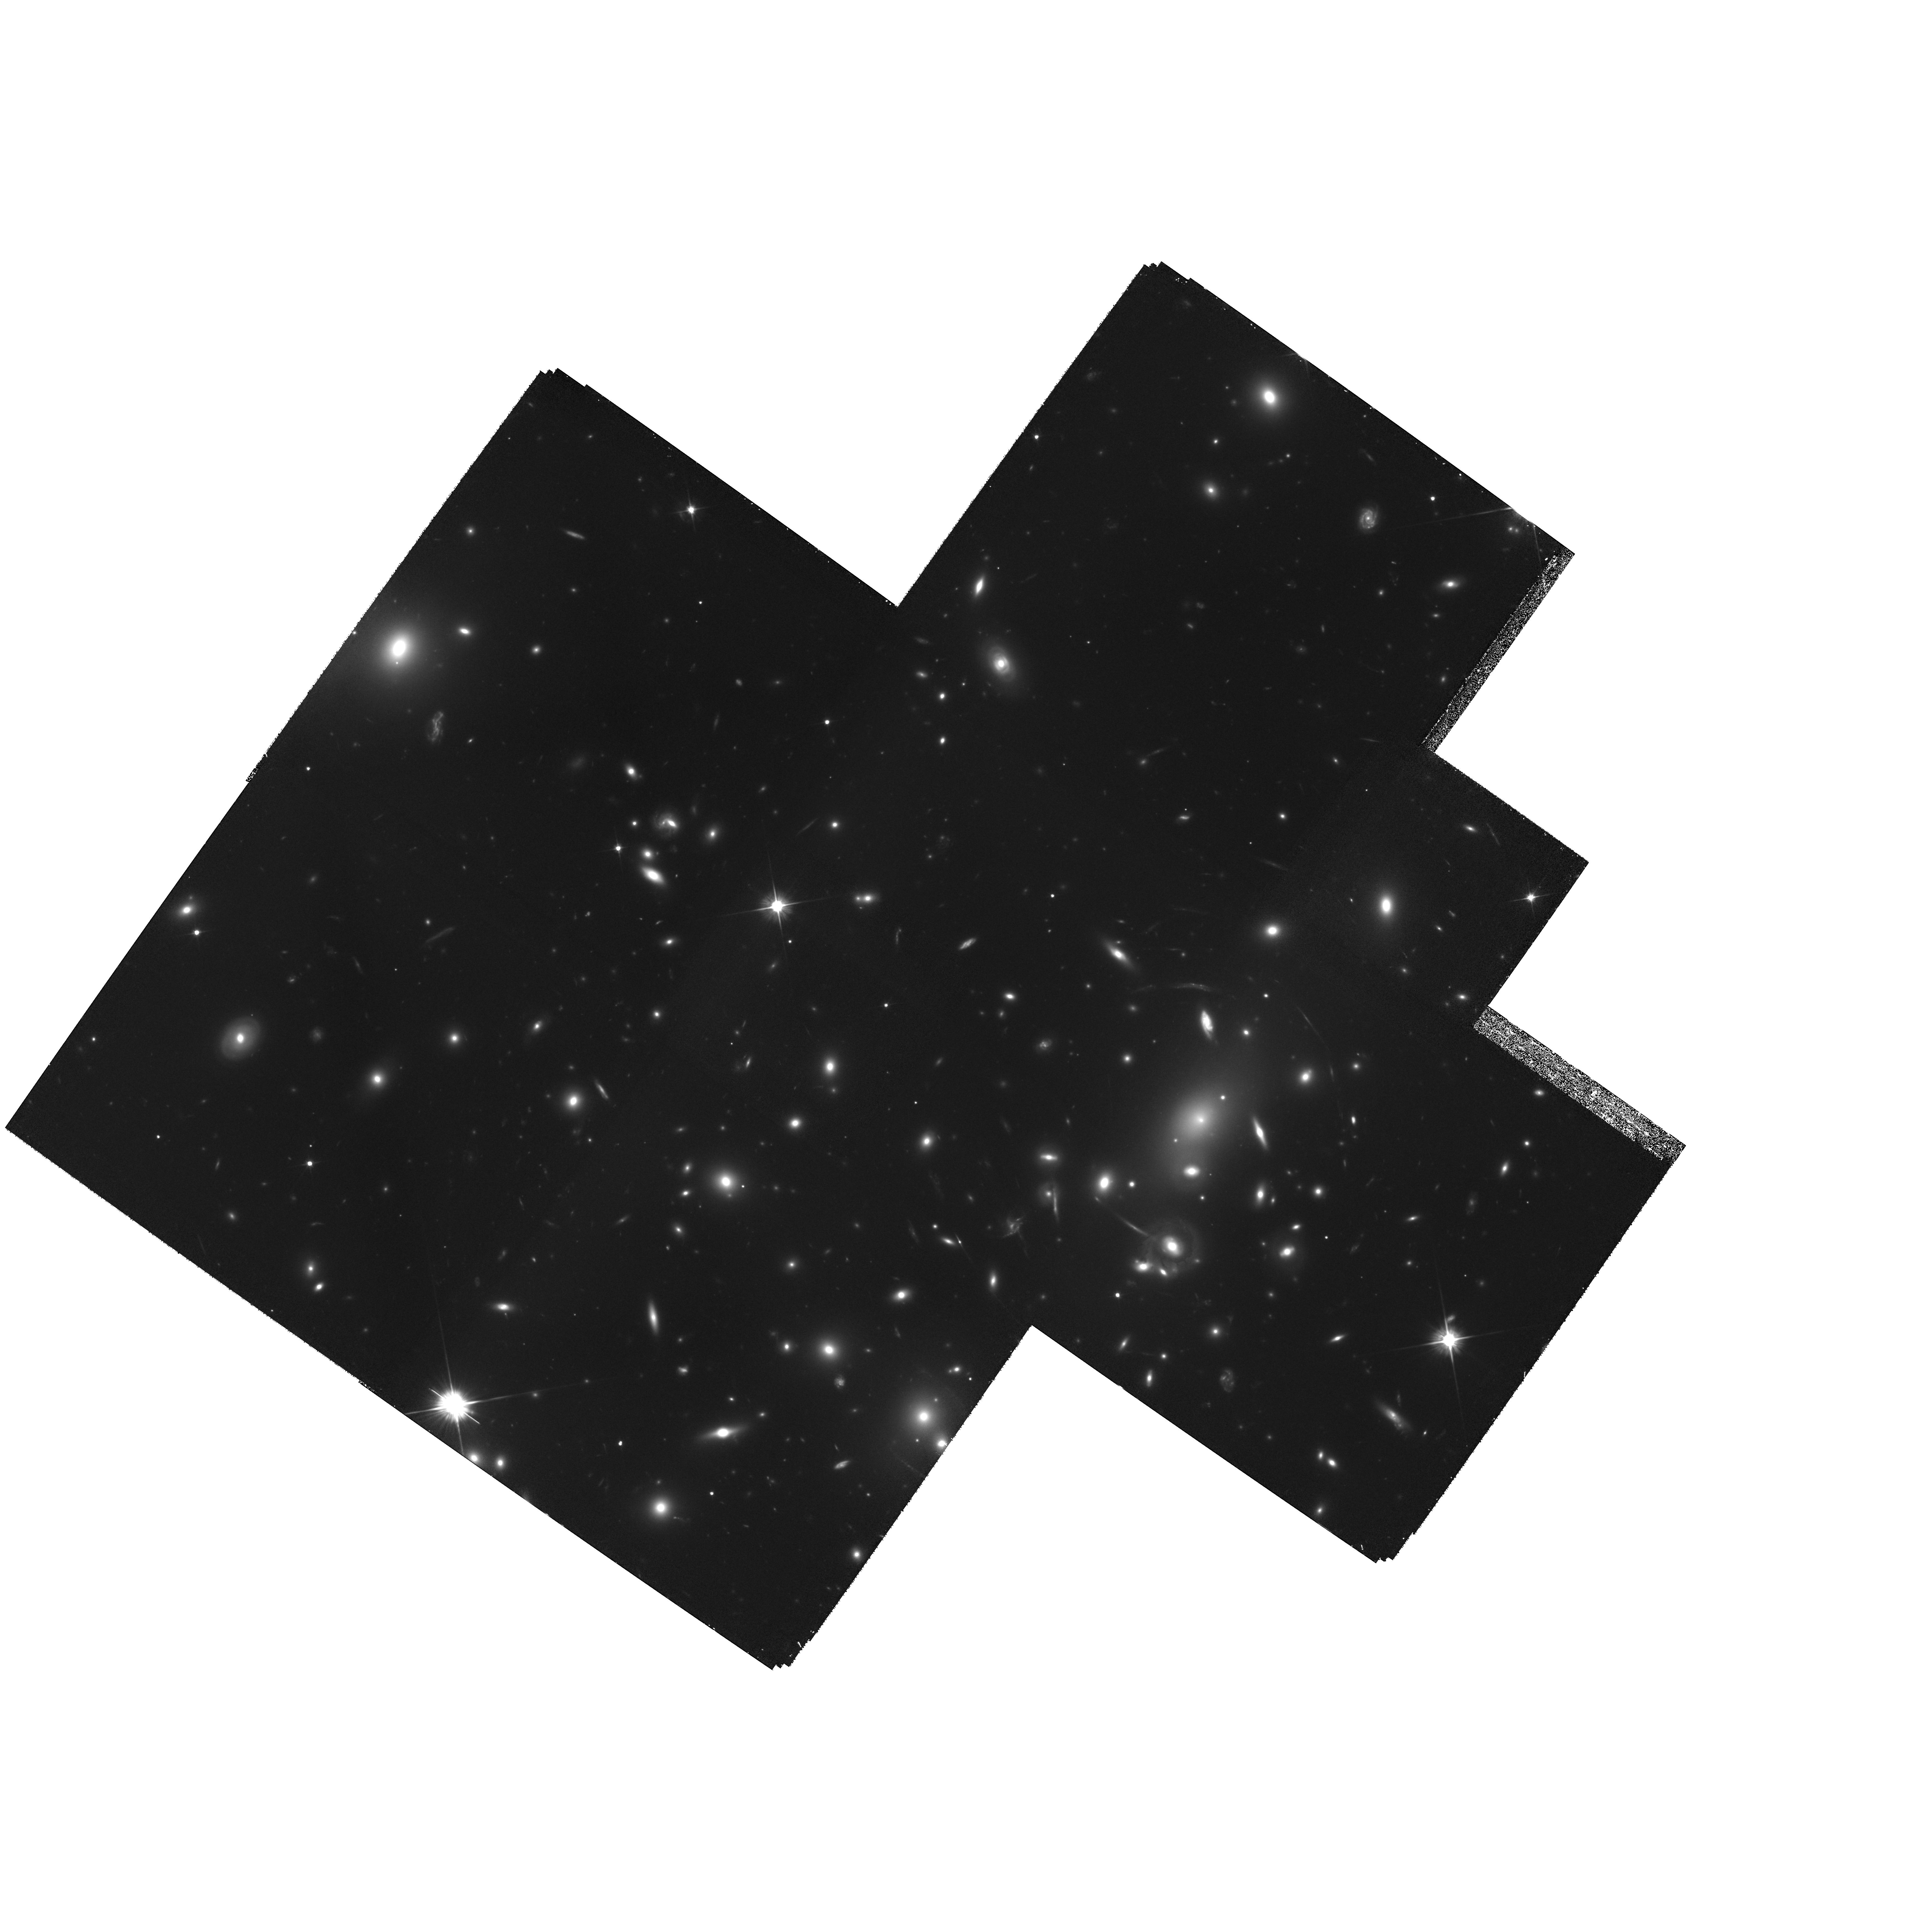
Target: MULTIPLE. Instrument: WFPC2/PC. Filter: F606W. Exposure: 4.7 h. Observation ID: hst_7343_01_wfpc2_pc_f606w_u59j01

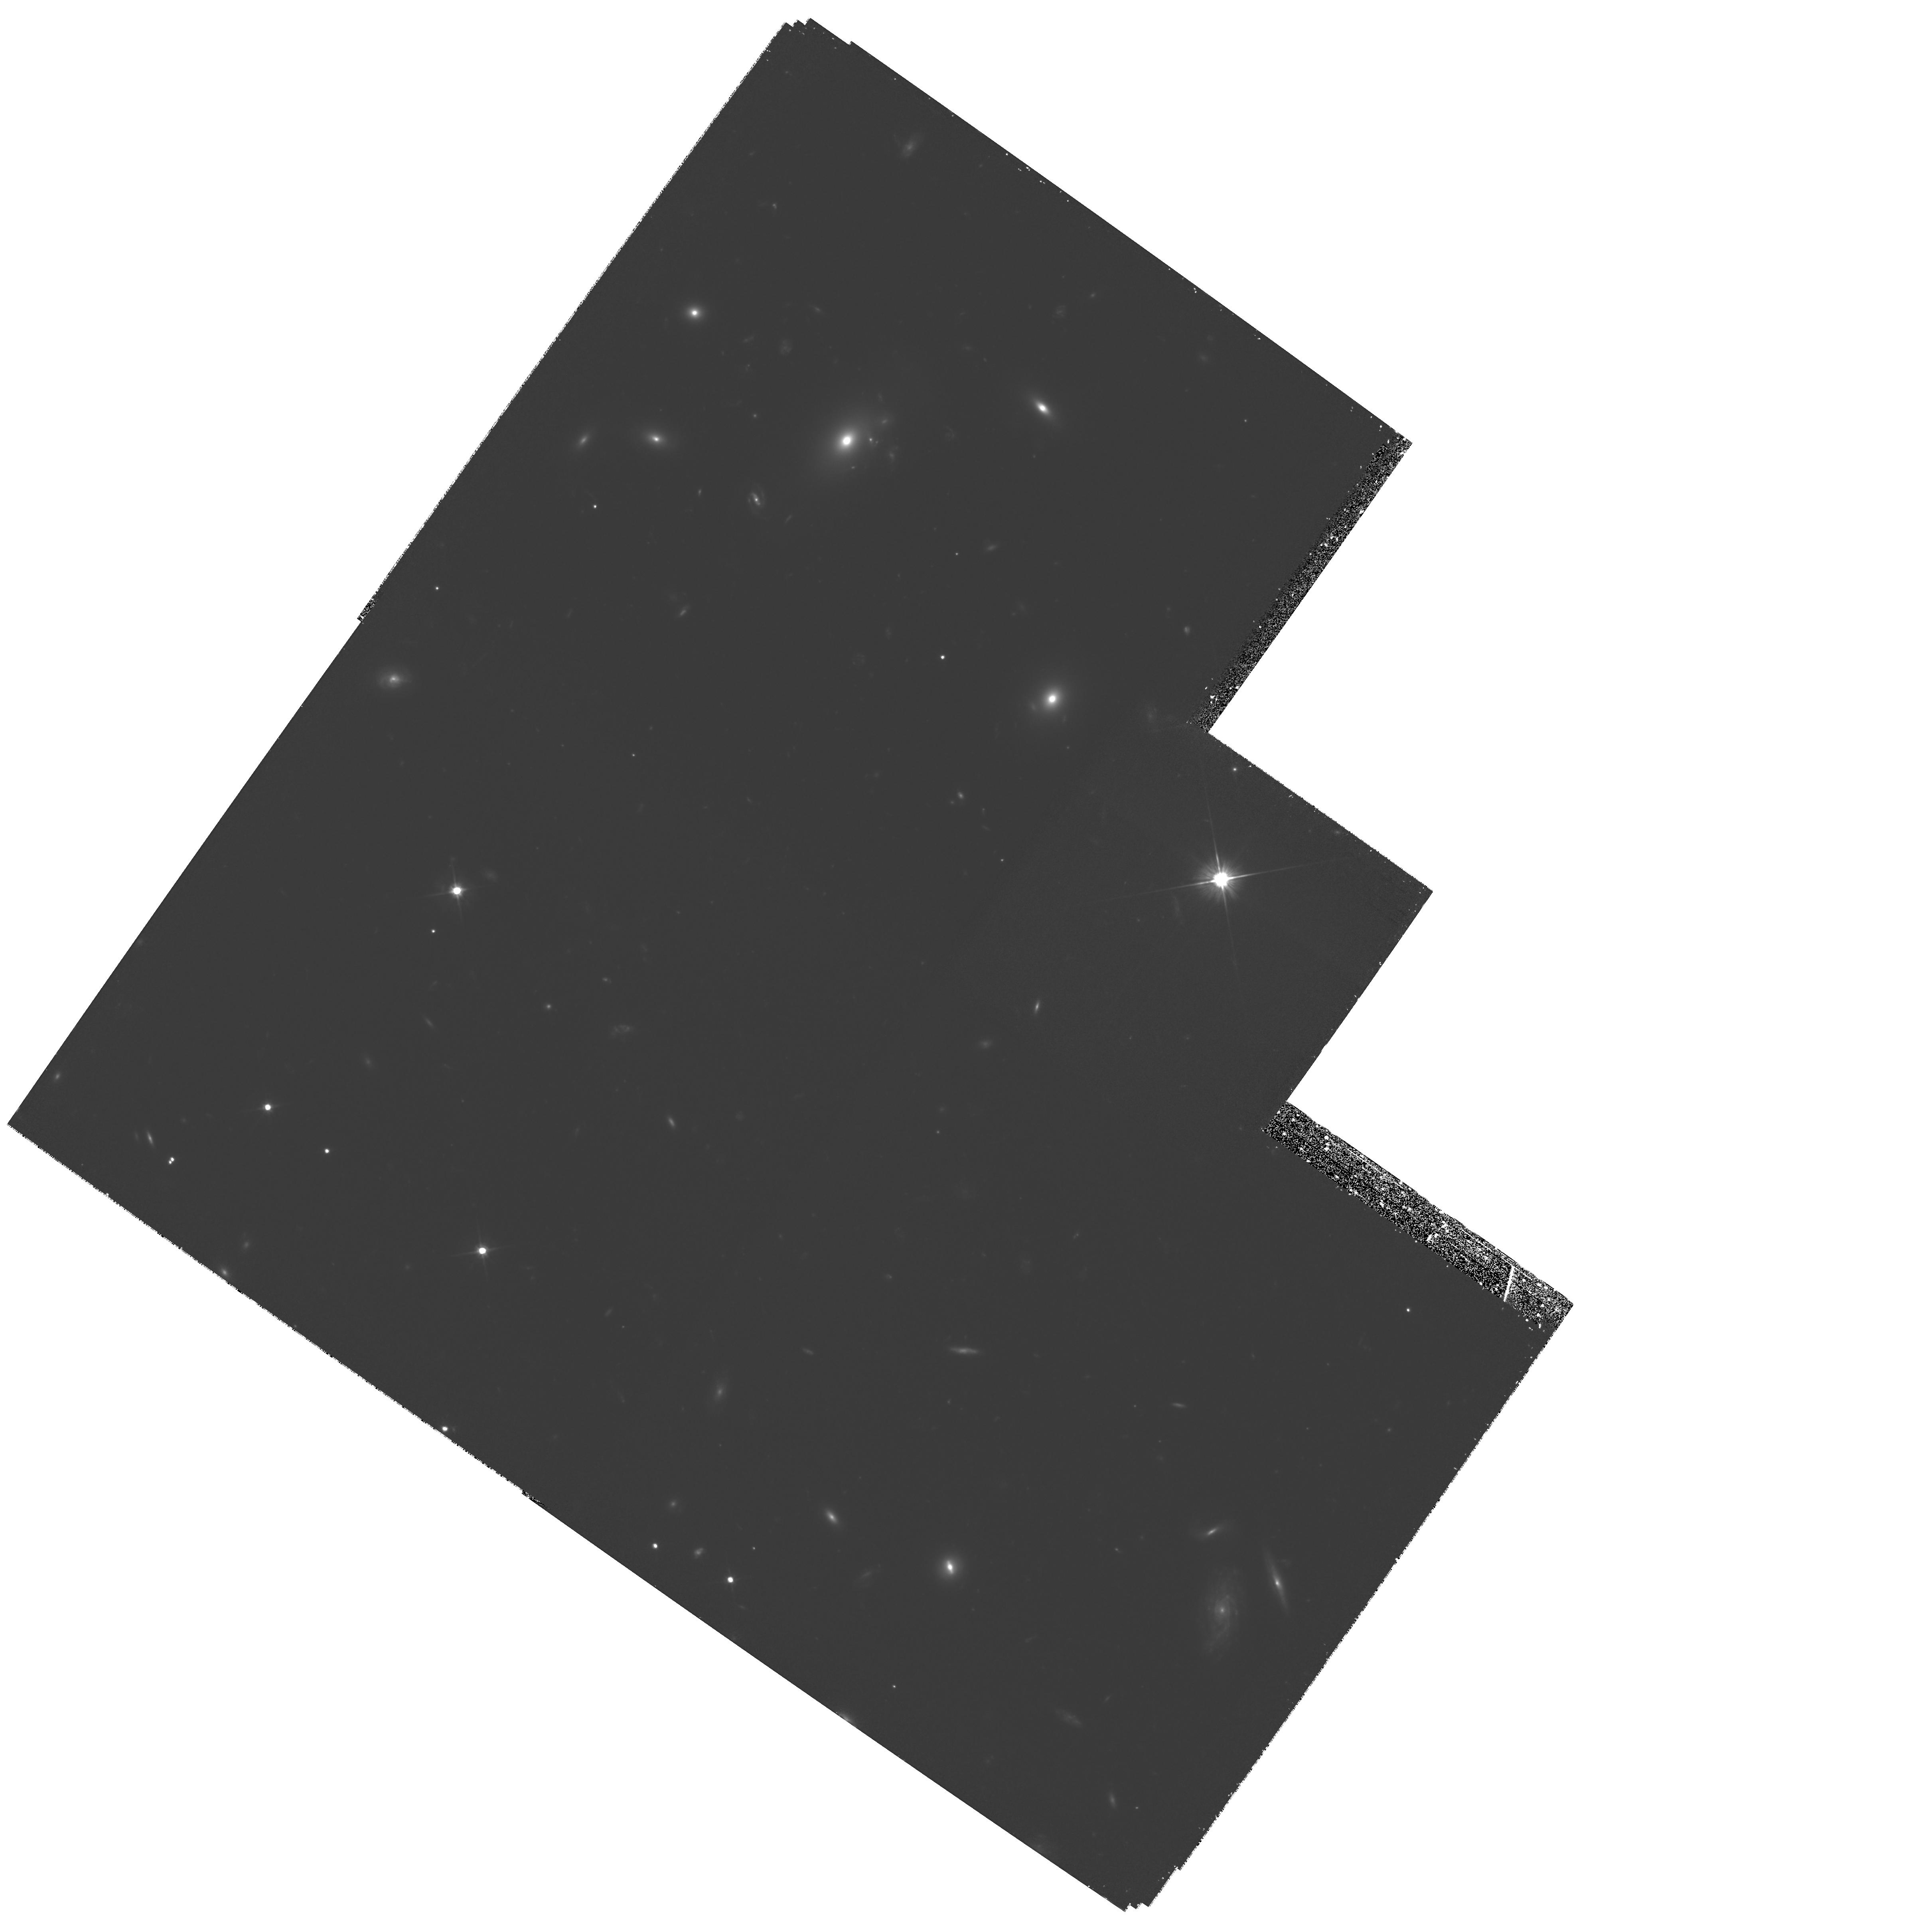
Target: ABELL2218-POS5. Instrument: WFPC2/PC. Filter: F606W. Exposure: 2.3 h. Observation ID: hst_7343_03_wfpc2_pc_f606w_u59j03

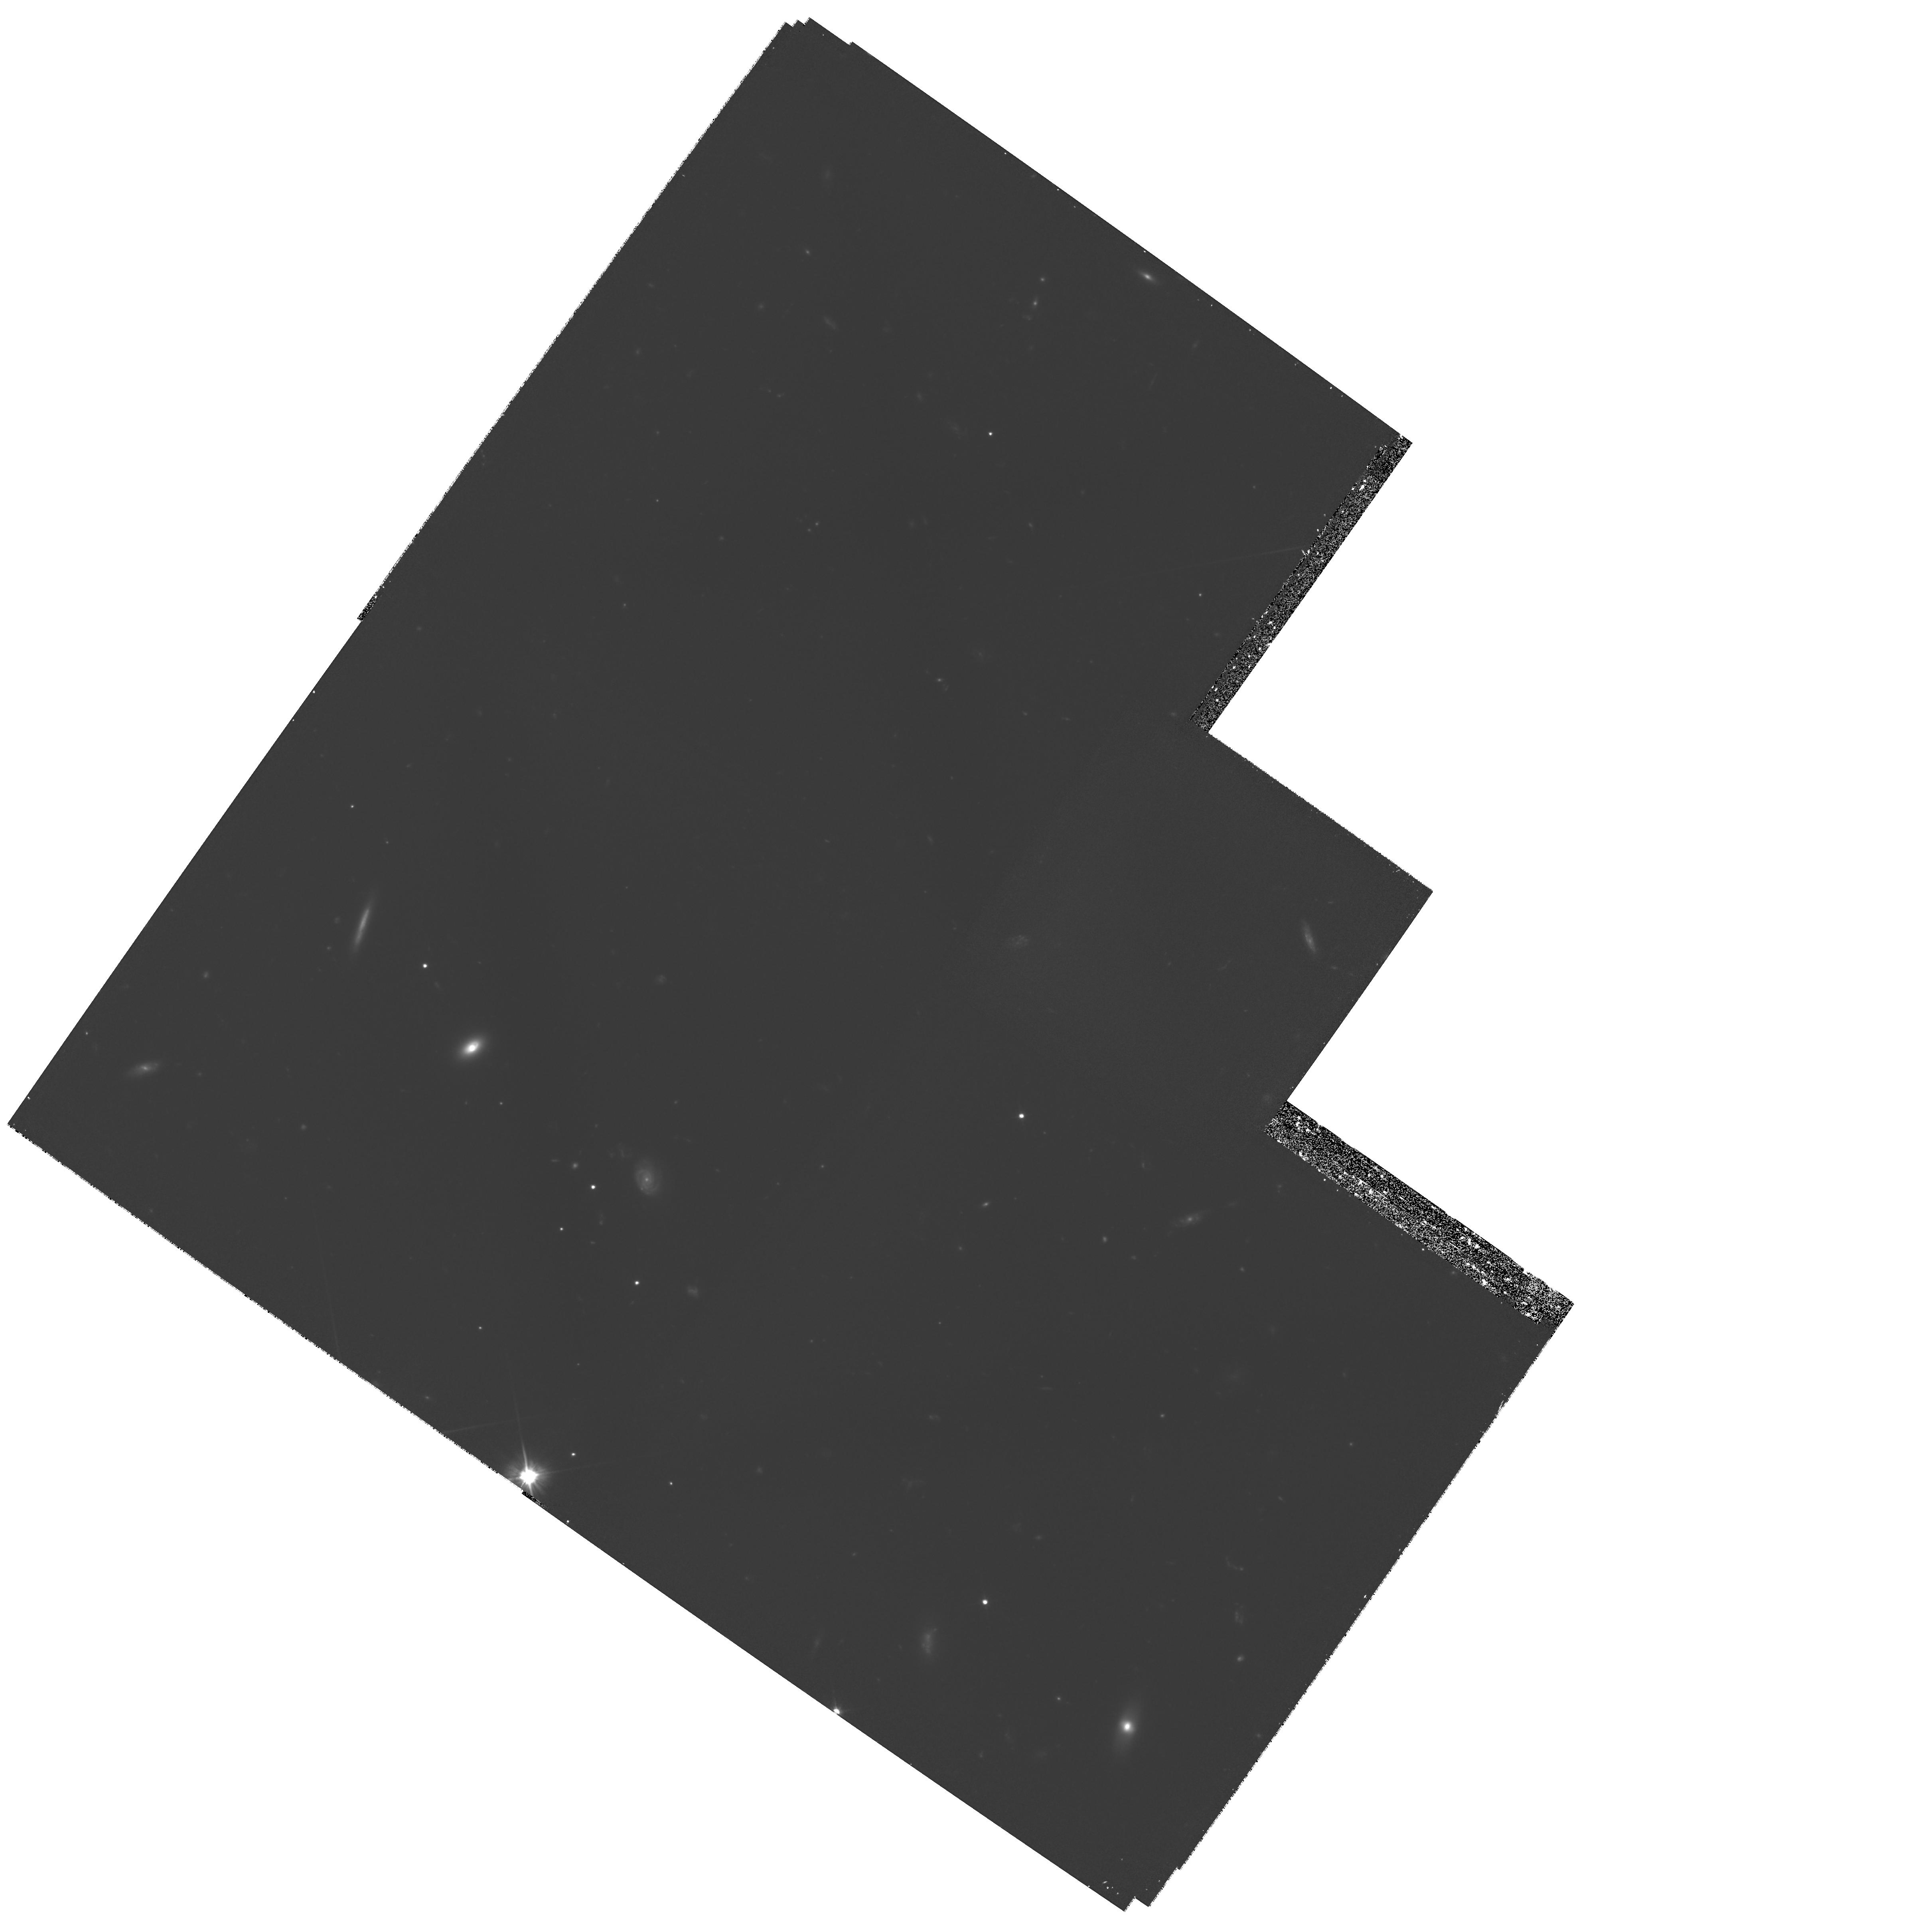
Target: ABELL2218-POS10. Instrument: WFPC2/PC. Filter: F606W. Exposure: 2.1 h. Observation ID: hst_7343_06_wfpc2_pc_f606w_u59j06

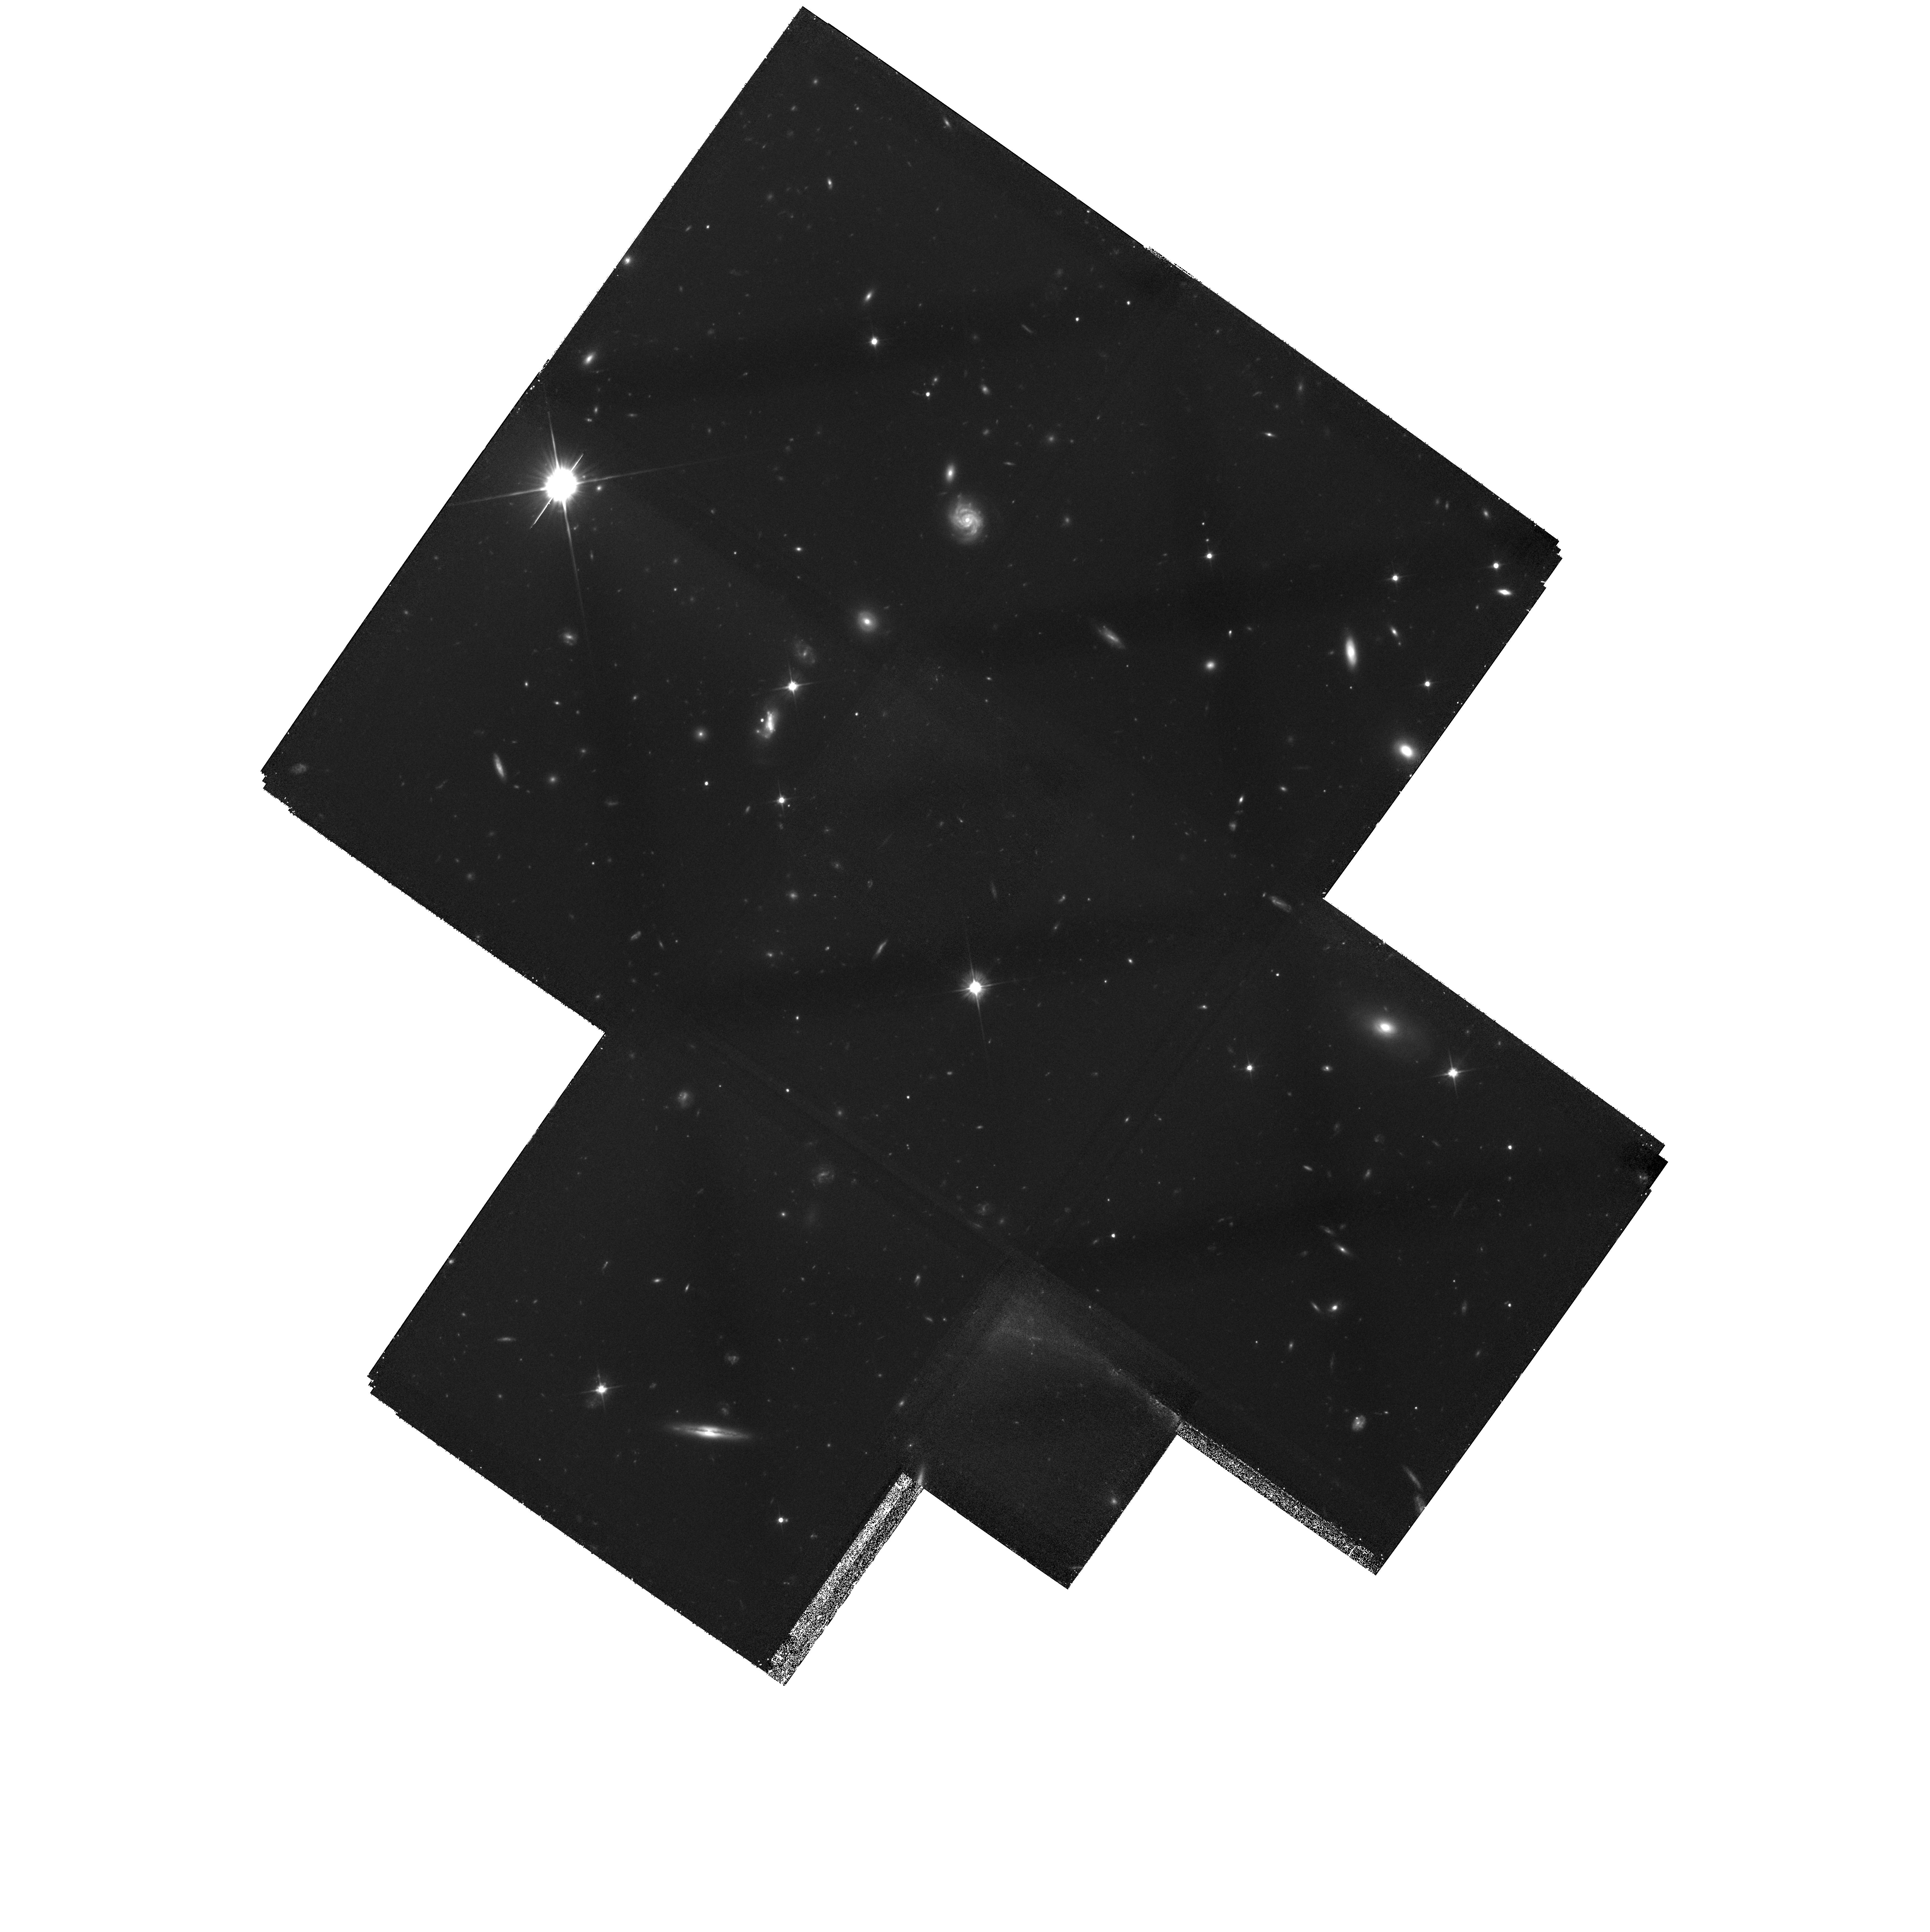
Target: MULTIPLE. Instrument: WFPC2/PC. Filter: F606W. Exposure: 4.5 h. Observation ID: hst_7343_07_wfpc2_pc_f606w_u59j07

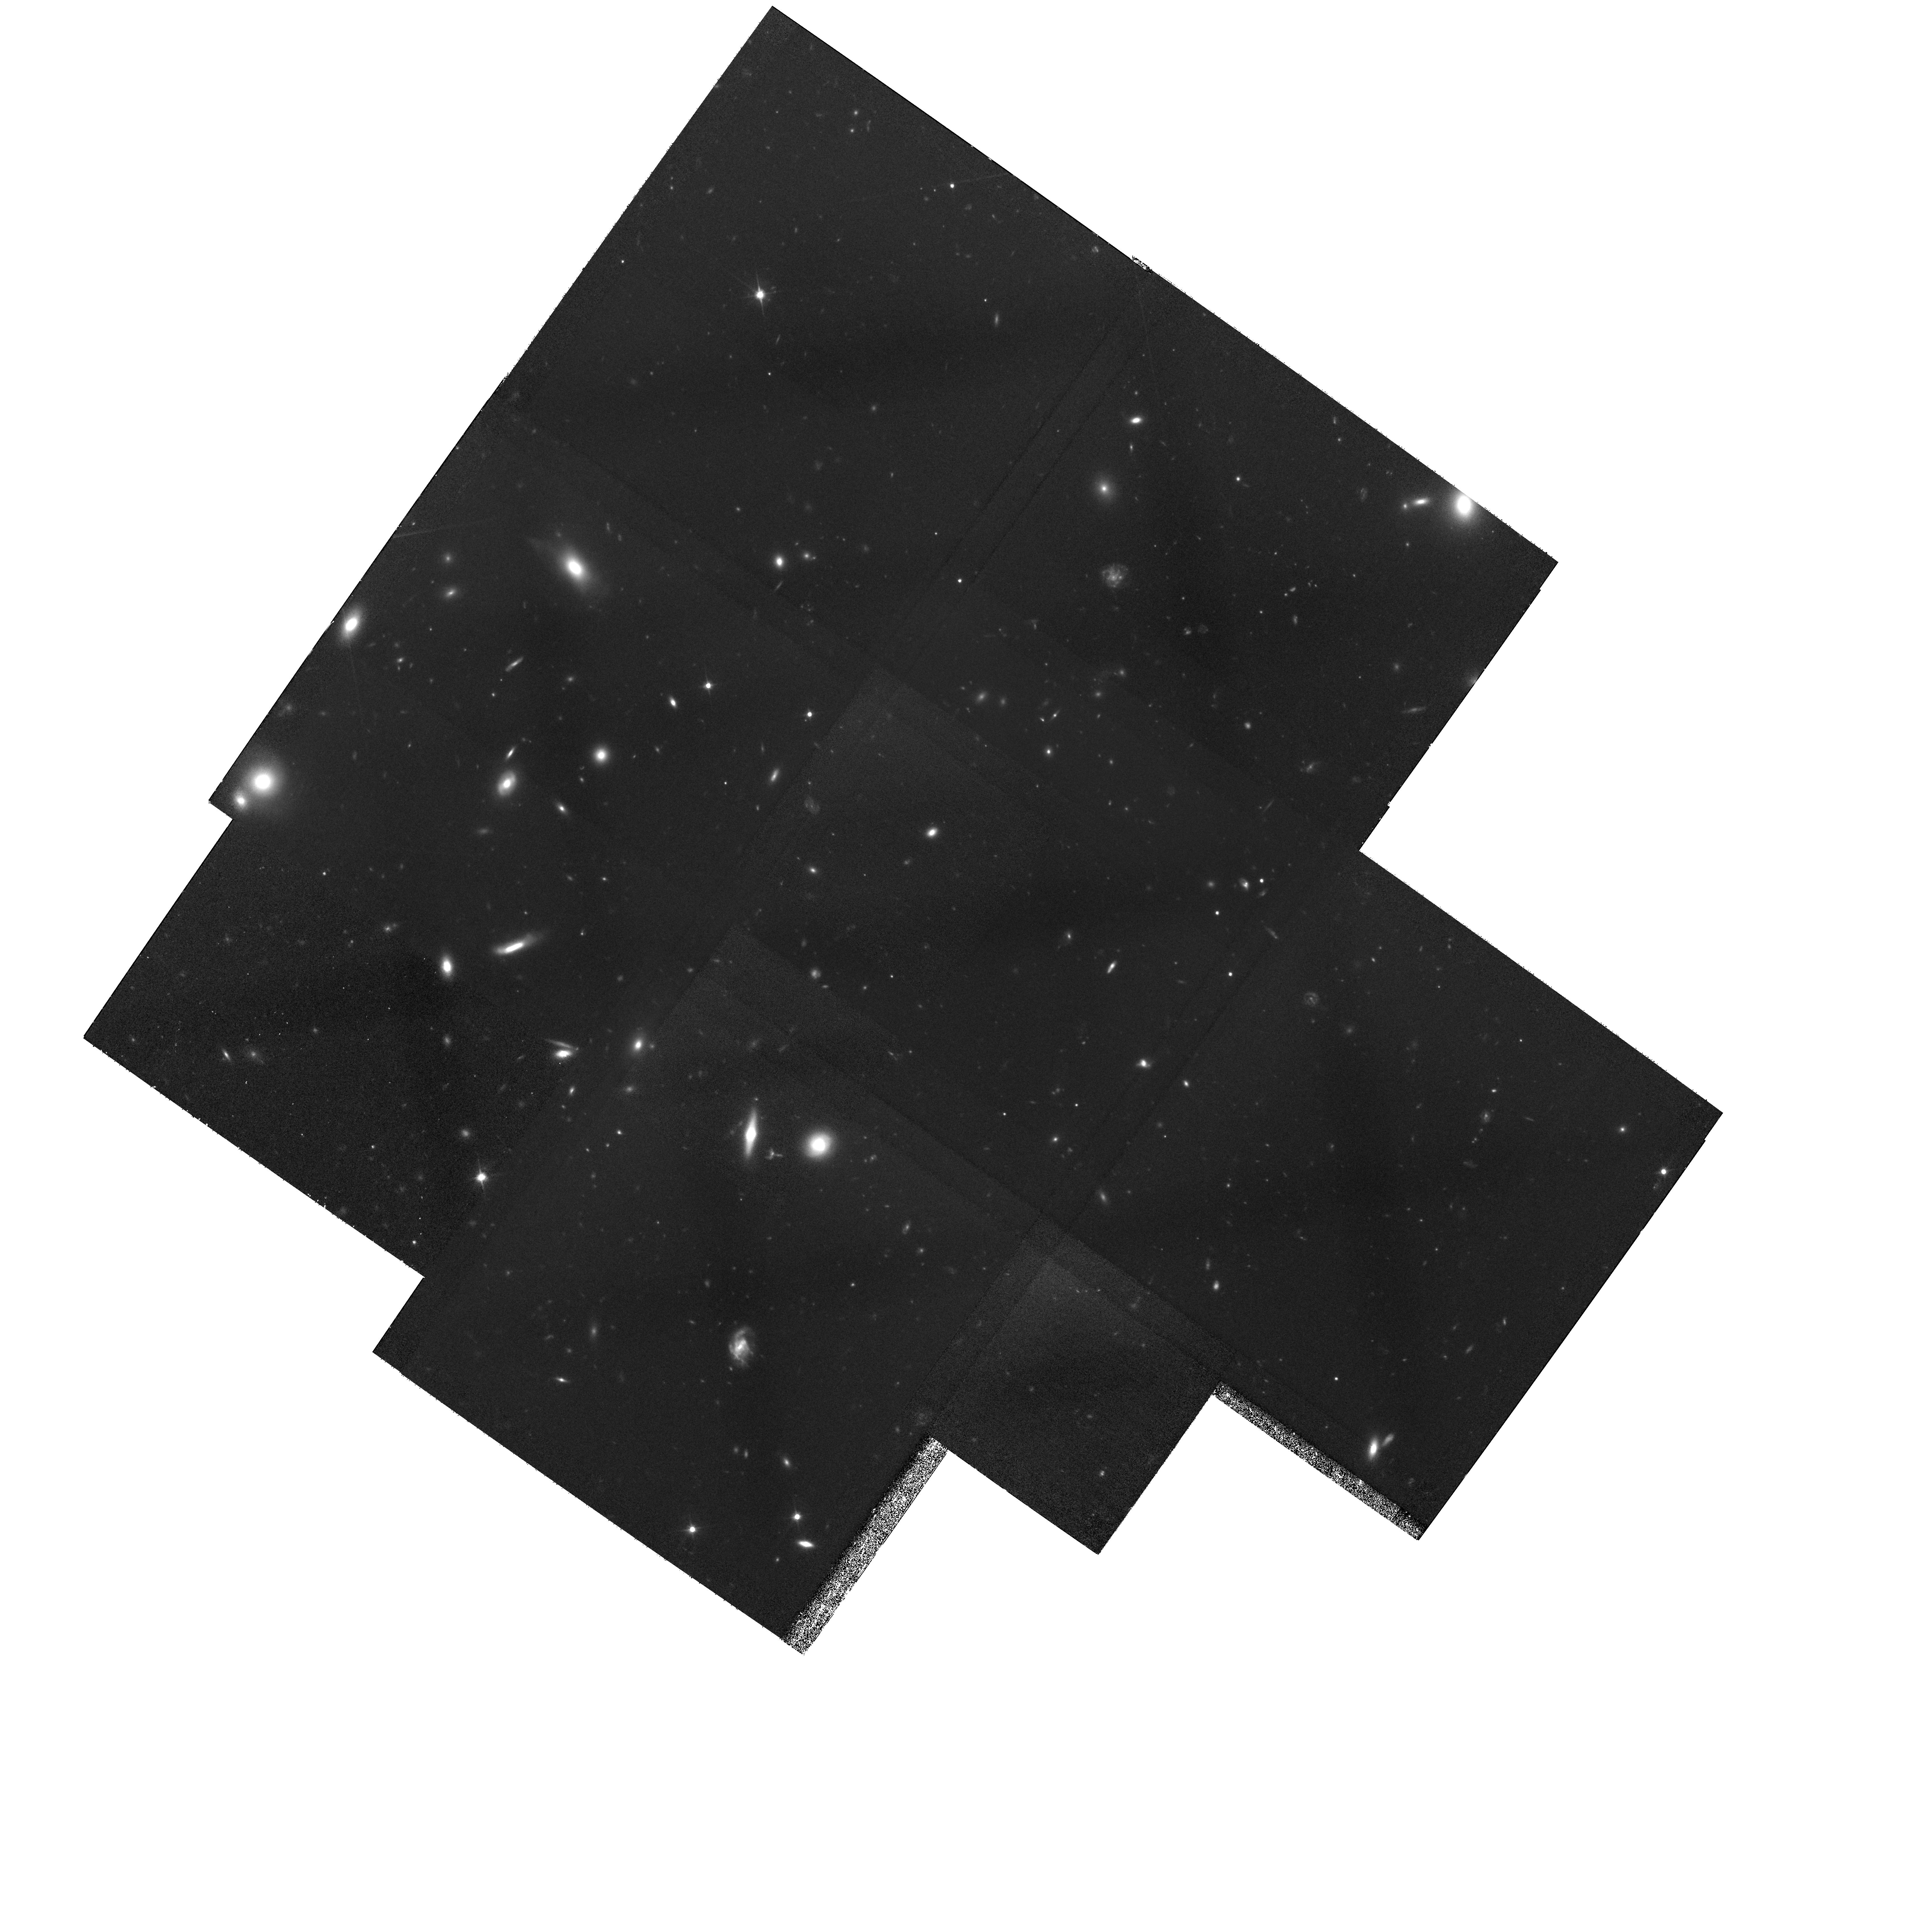
Target: MULTIPLE. Instrument: WFPC2/PC. Filter: F606W. Exposure: 5.4 h. Observation ID: hst_7343_11_wfpc2_pc_f606w_u59j11

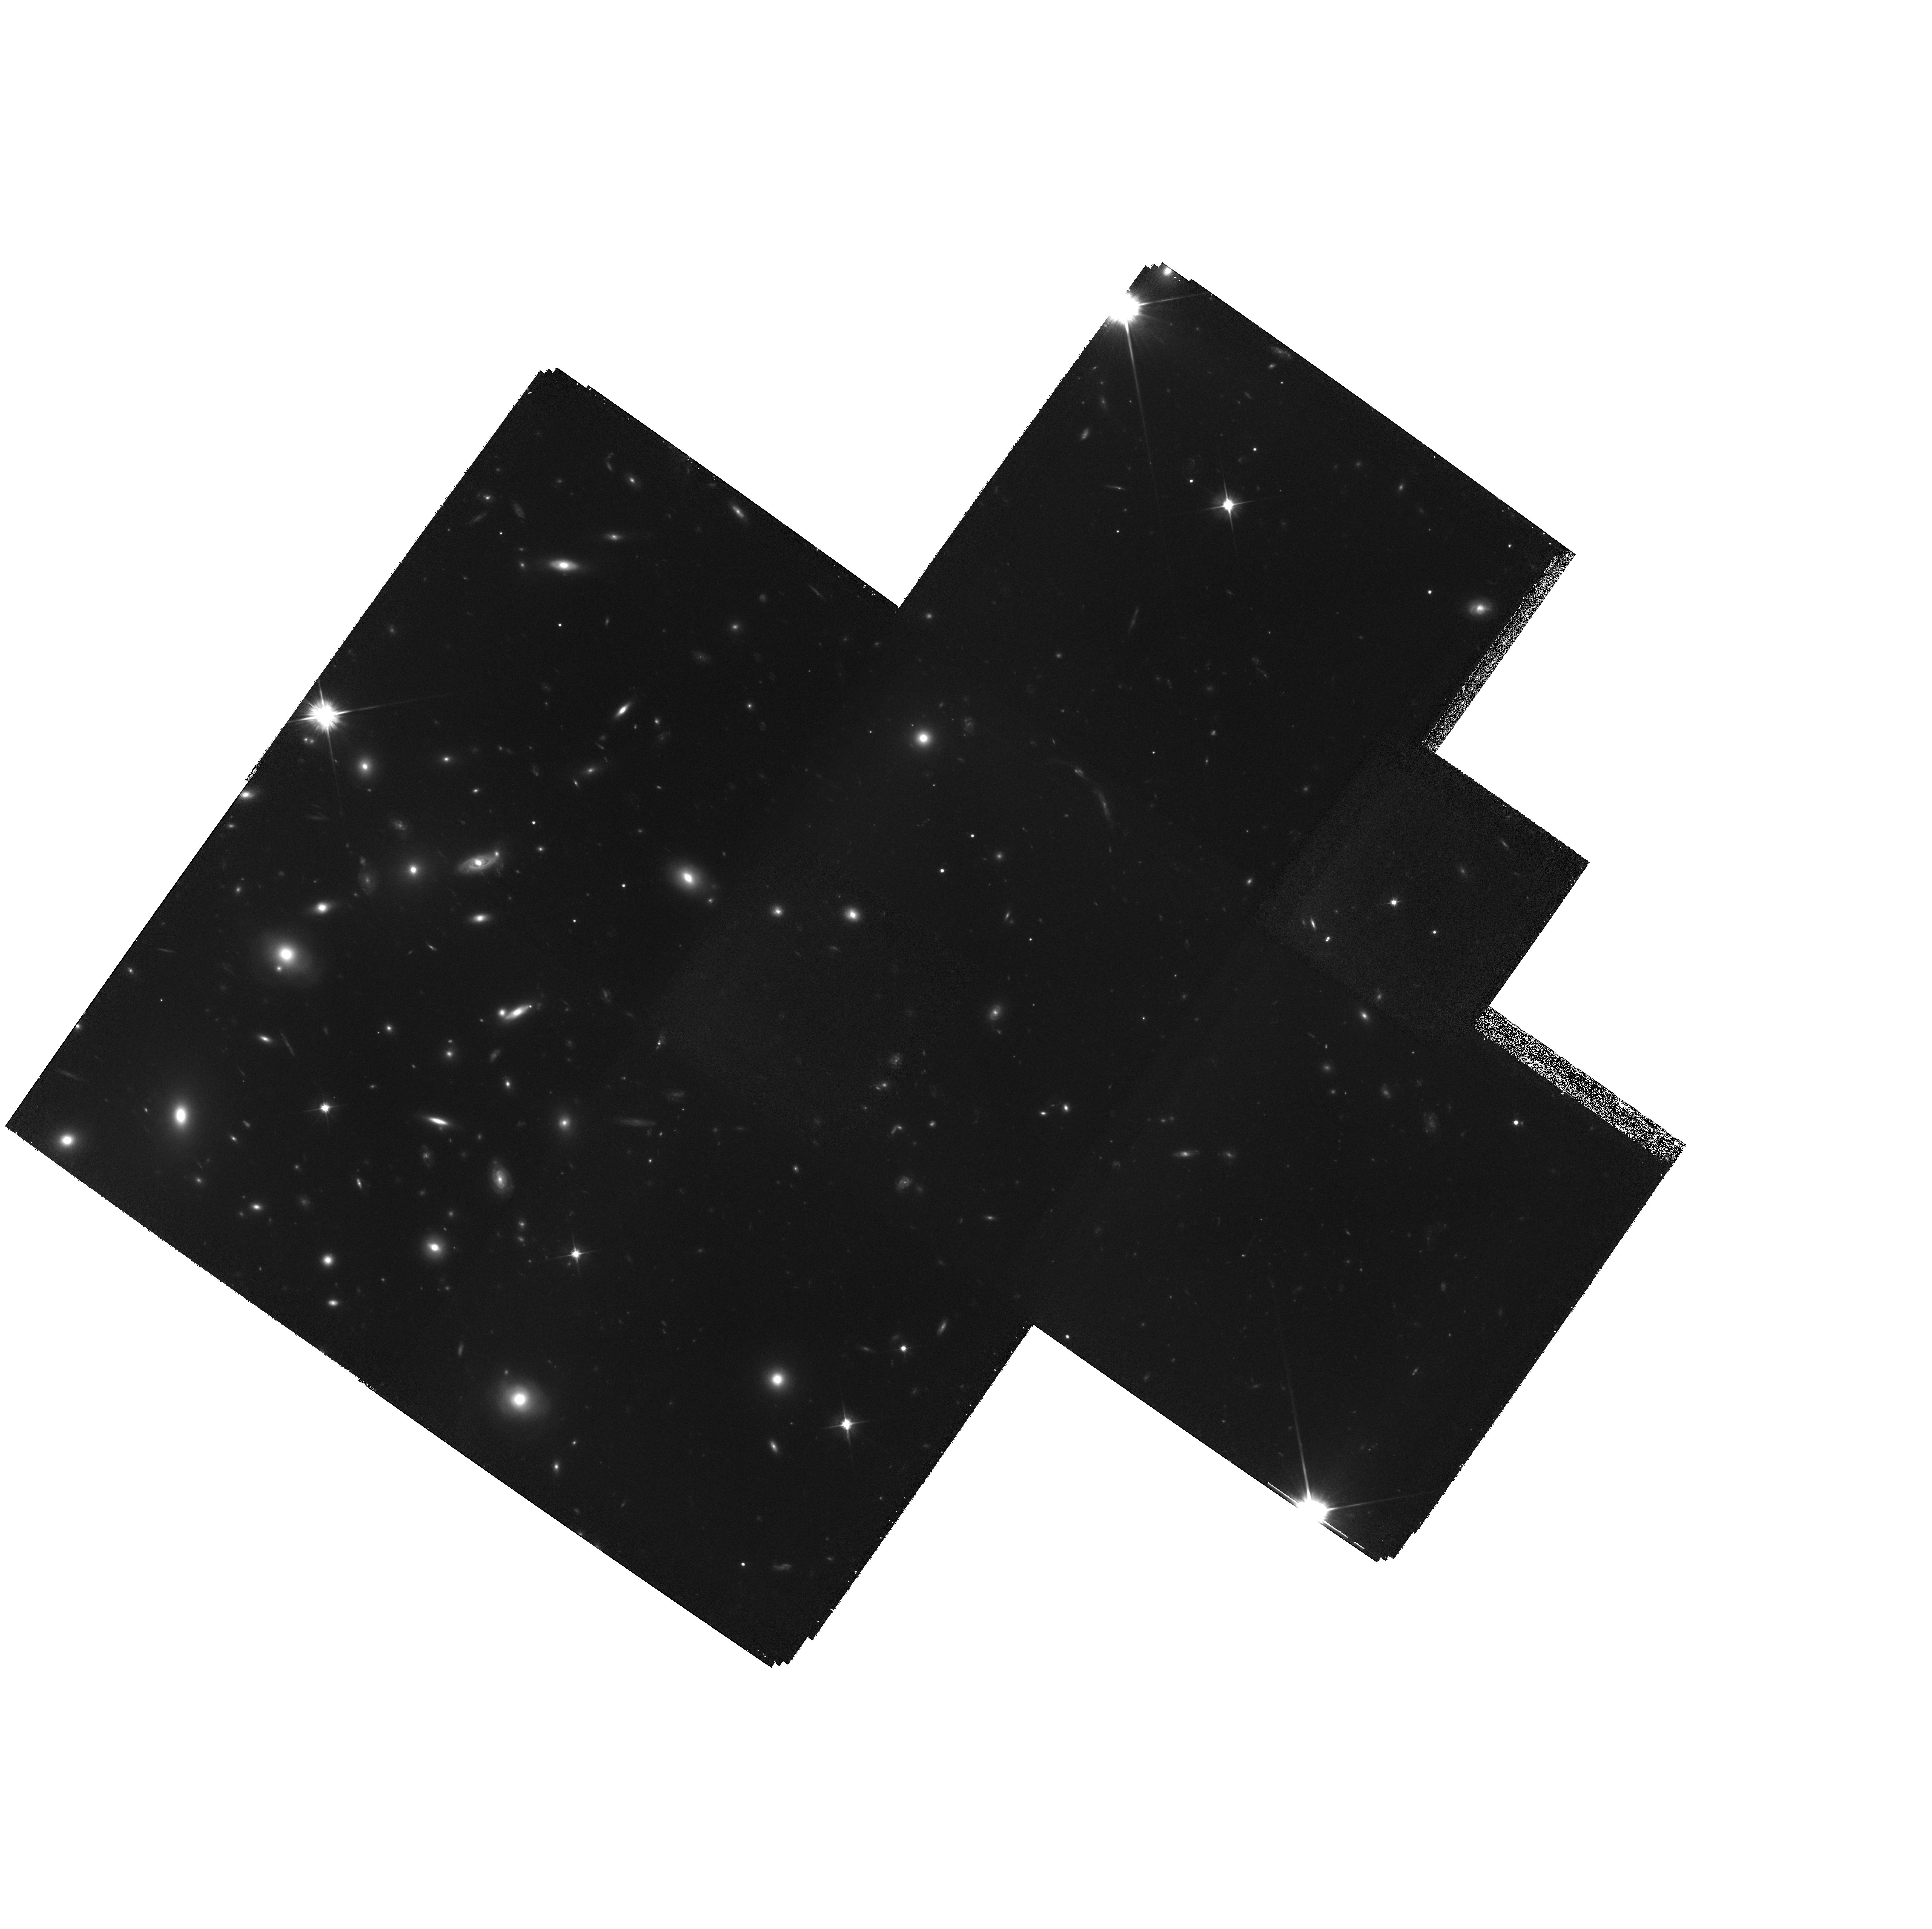
Target: MULTIPLE. Instrument: WFPC2/PC. Filter: F606W. Exposure: 4.7 h. Observation ID: hst_7343_02_wfpc2_pc_f606w_u59j02

Dark Matter Distribution in A2218 from Gravitational Lensing (PI: Squires, Gordon)

We propose an extensive photometric survey of the galaxies lying behind the exceptional gravitational lens cluster A2218. The distortion of these images has been mapped from the ground, and shows one of the strongest signals to date, but the signal to noise is still limited. Using real WFPC2 images we show that with 2 orbits on each of 22 fields covering the cluster we will obtain approximately 10000 galaxies over a region extending to 0.9 Mpc/h from the cluster center. This is a much higher surface density of objects than is feasible from the ground and the shapes of these intrinsically small galaxies will be much better measured. This data will allow us to reconstruct the projected mass density to larger radii and with much greater precision and spatial resolution than hitherto possible ---- allowing detailed measurement of the profile and substructure in the dark matter. We will test the hypothesis arising from numerical simulations that dark matter halos follow a `universal profile'. Finally, the high signal- to-noise total mass estimate made will be compared with improved X-ray data, with the goal of comparing the methods and probing the dynamical state of the cluster. Furthermore, the Sunyaev-Zel'dovich effect has been measured in A2218 -- the high S/N mass maps made here will be used in conjunction with the S-Z map and X-ray data for constraining the Hubble constant.